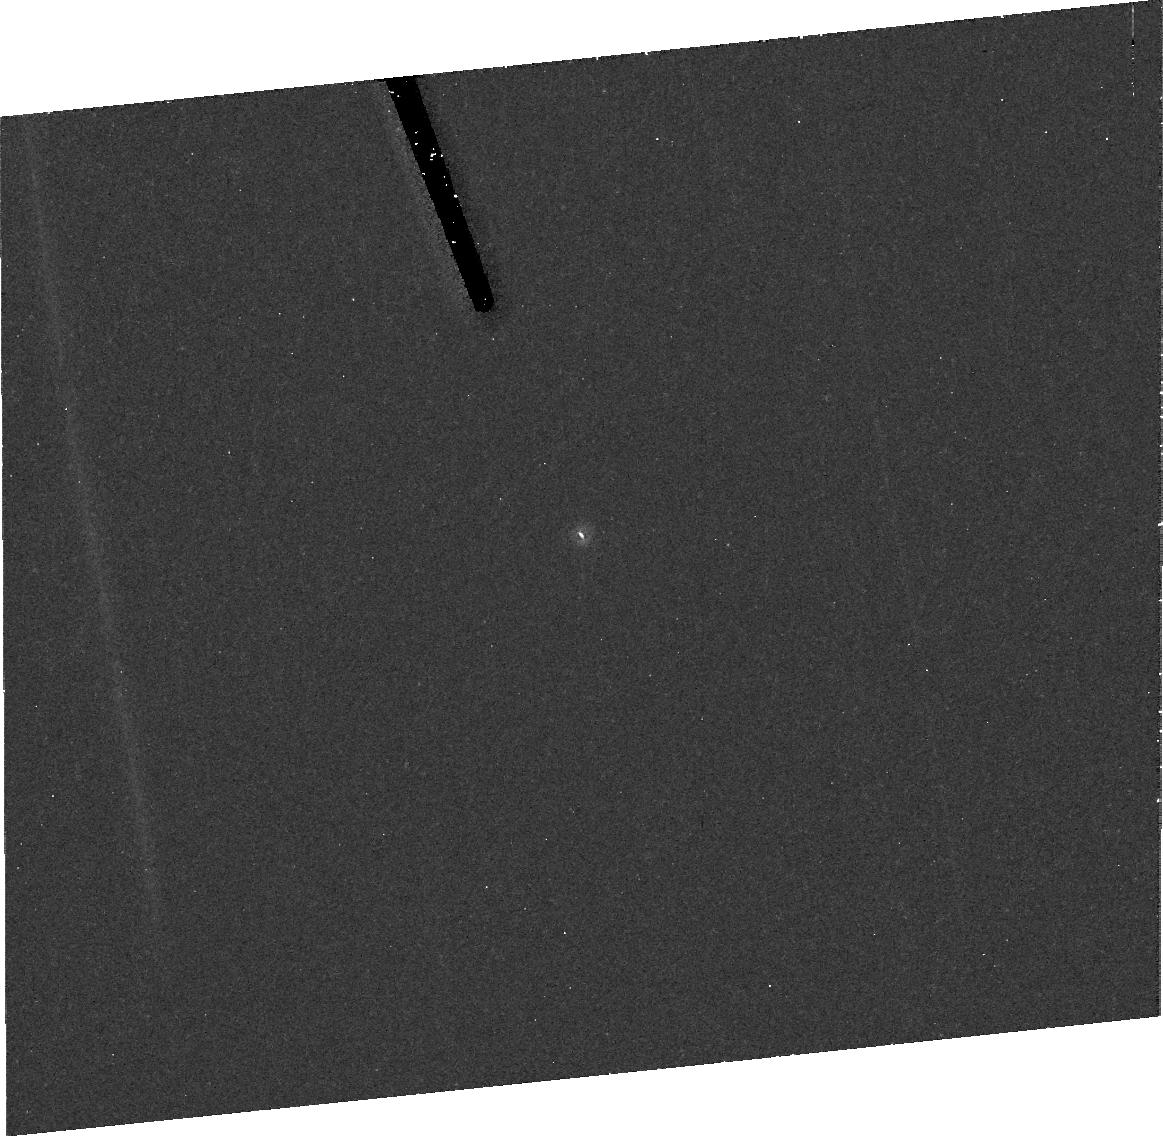
Target: 9P-TEMPEL-1. Instrument: ACS/HRC. Filter: F606W. Exposure: 43 min. Observation ID: j8xk11010

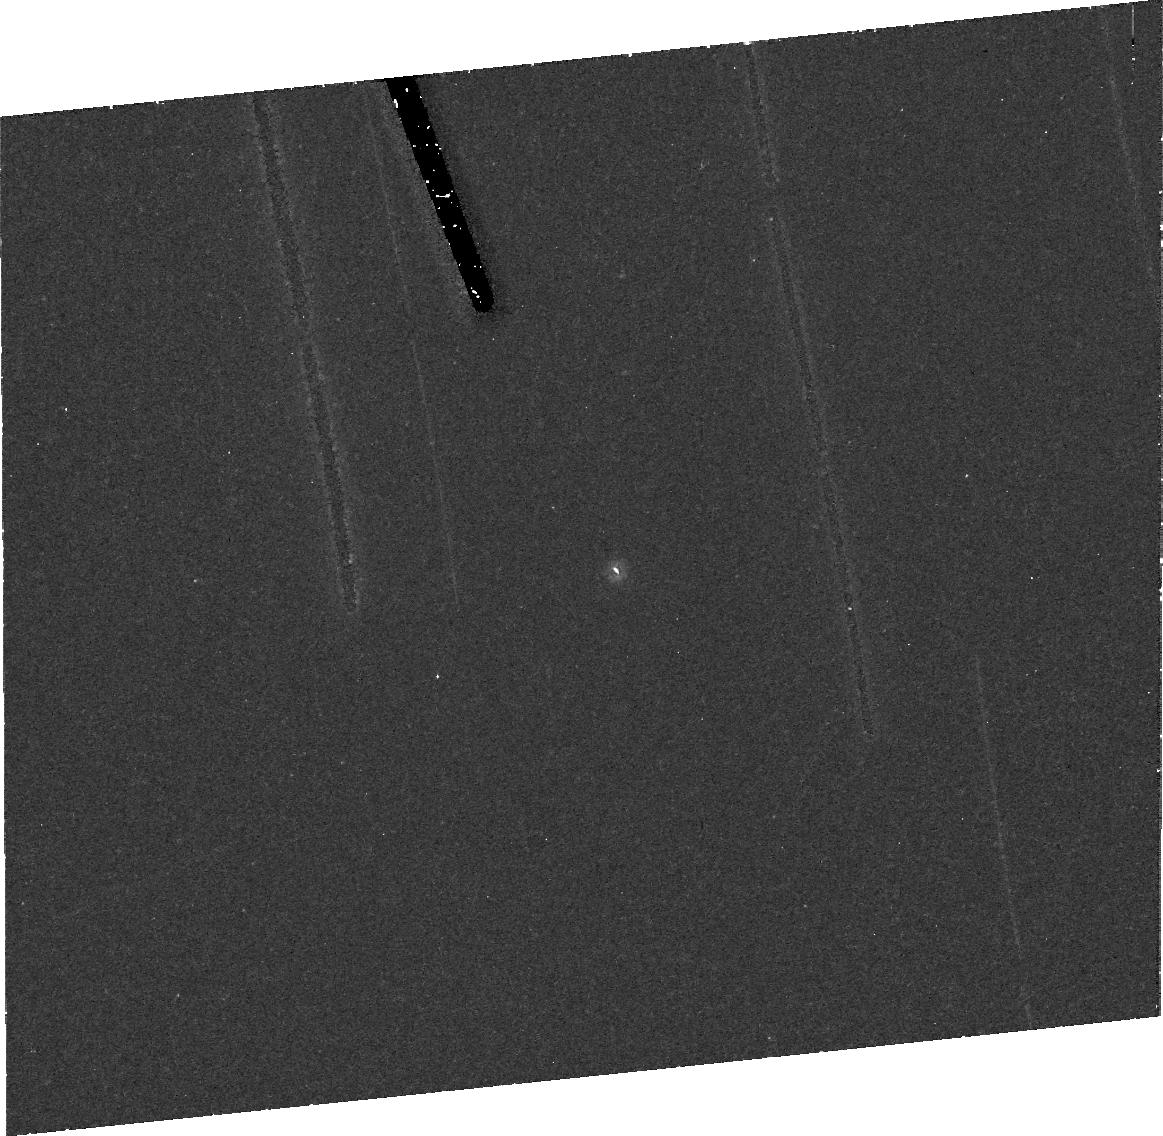
Target: 9P-TEMPEL-1. Instrument: ACS/HRC. Filter: F606W. Exposure: 43 min. Observation ID: j8xk01010

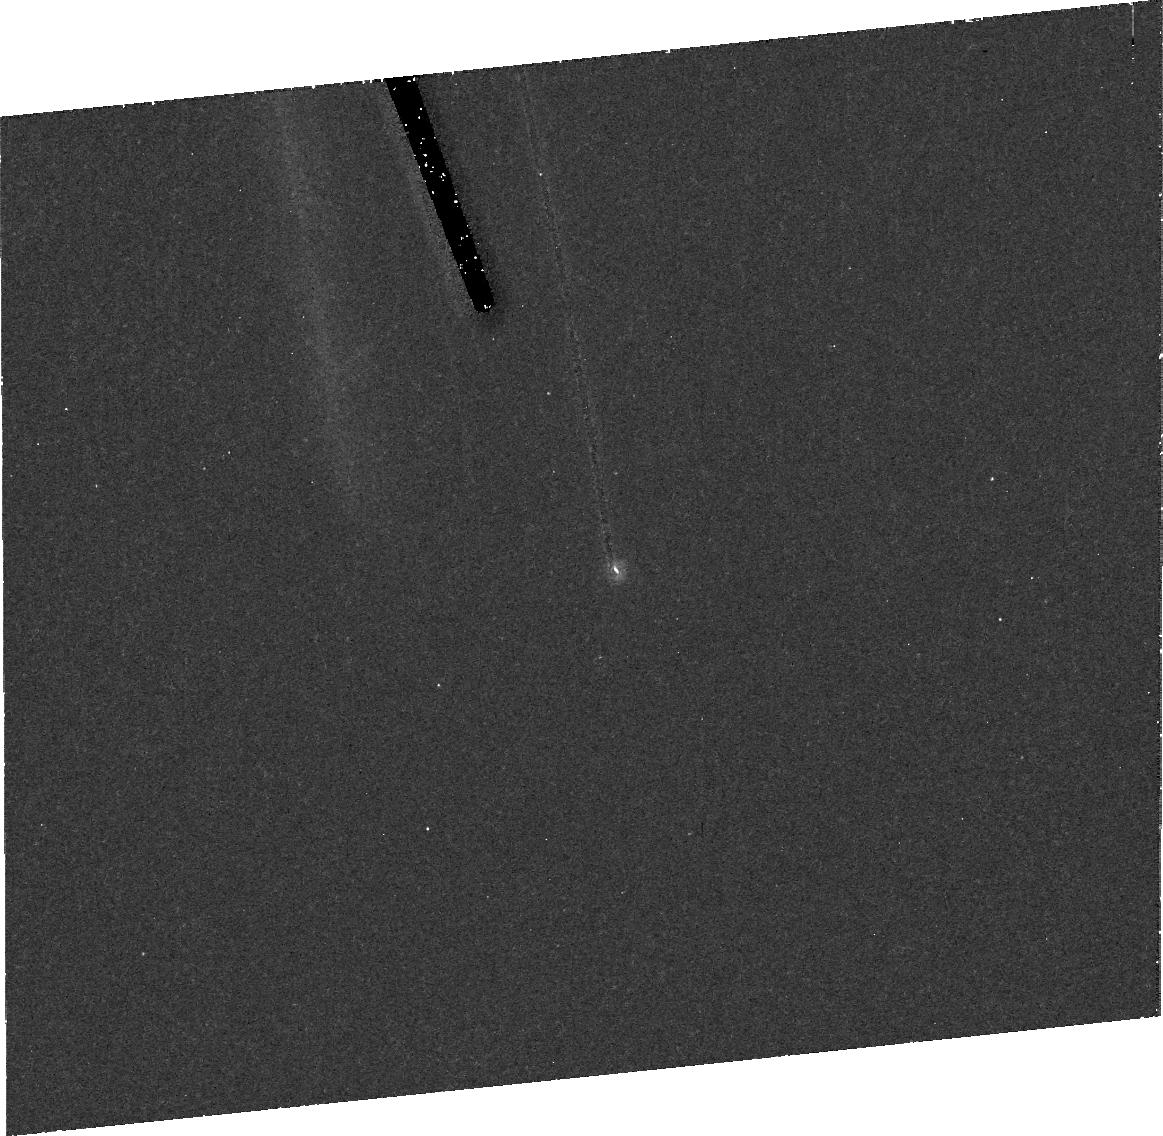
Target: 9P-TEMPEL-1. Instrument: ACS/HRC. Filter: F606W. Exposure: 43 min. Observation ID: j8xk02010

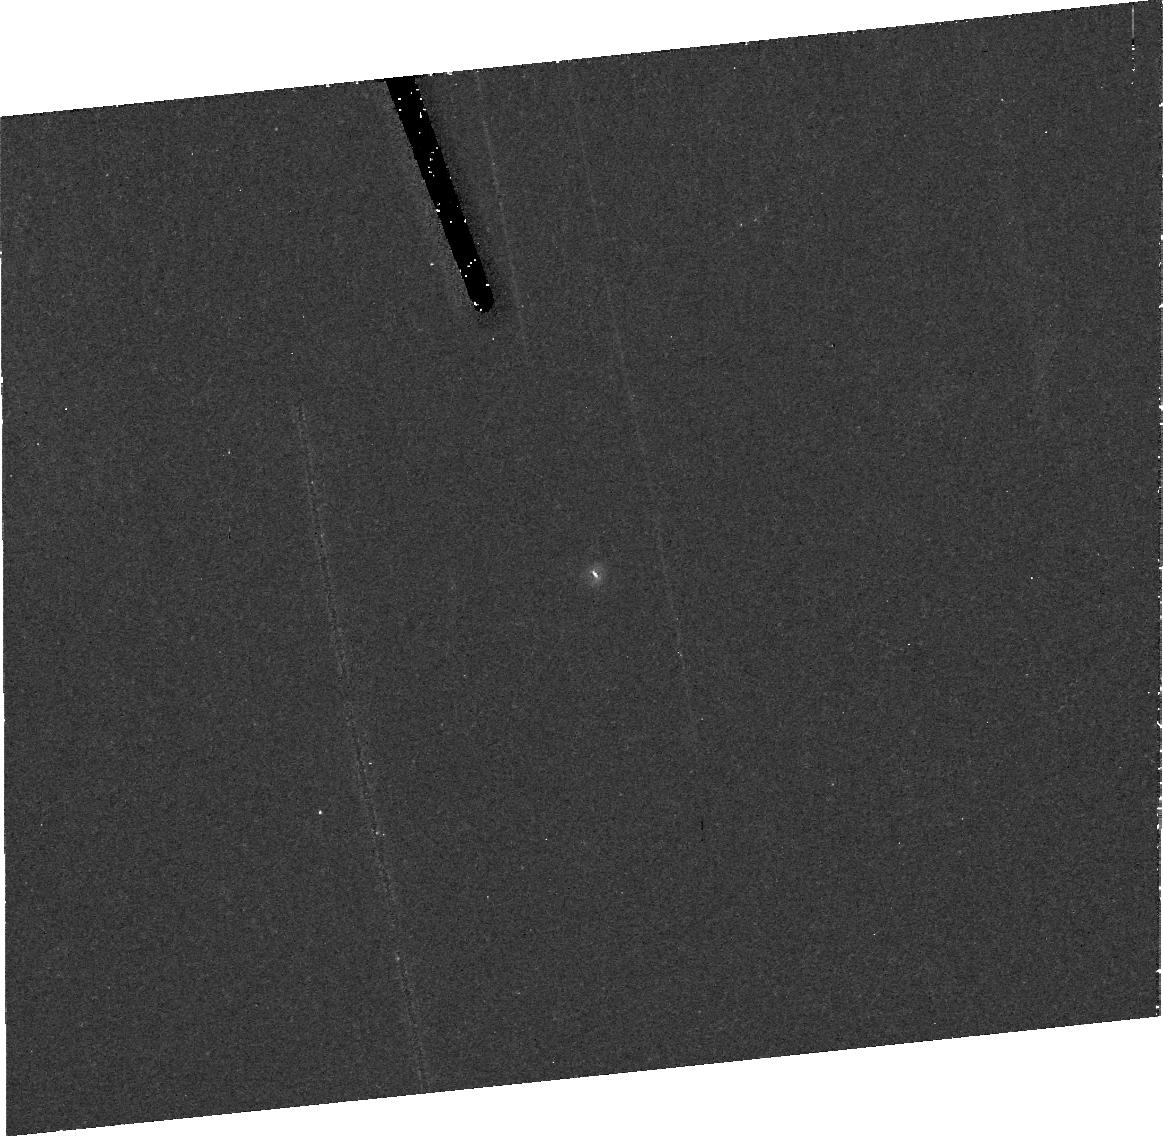
Target: 9P-TEMPEL-1. Instrument: ACS/HRC. Filter: F606W. Exposure: 40 min. Observation ID: j8xk03010

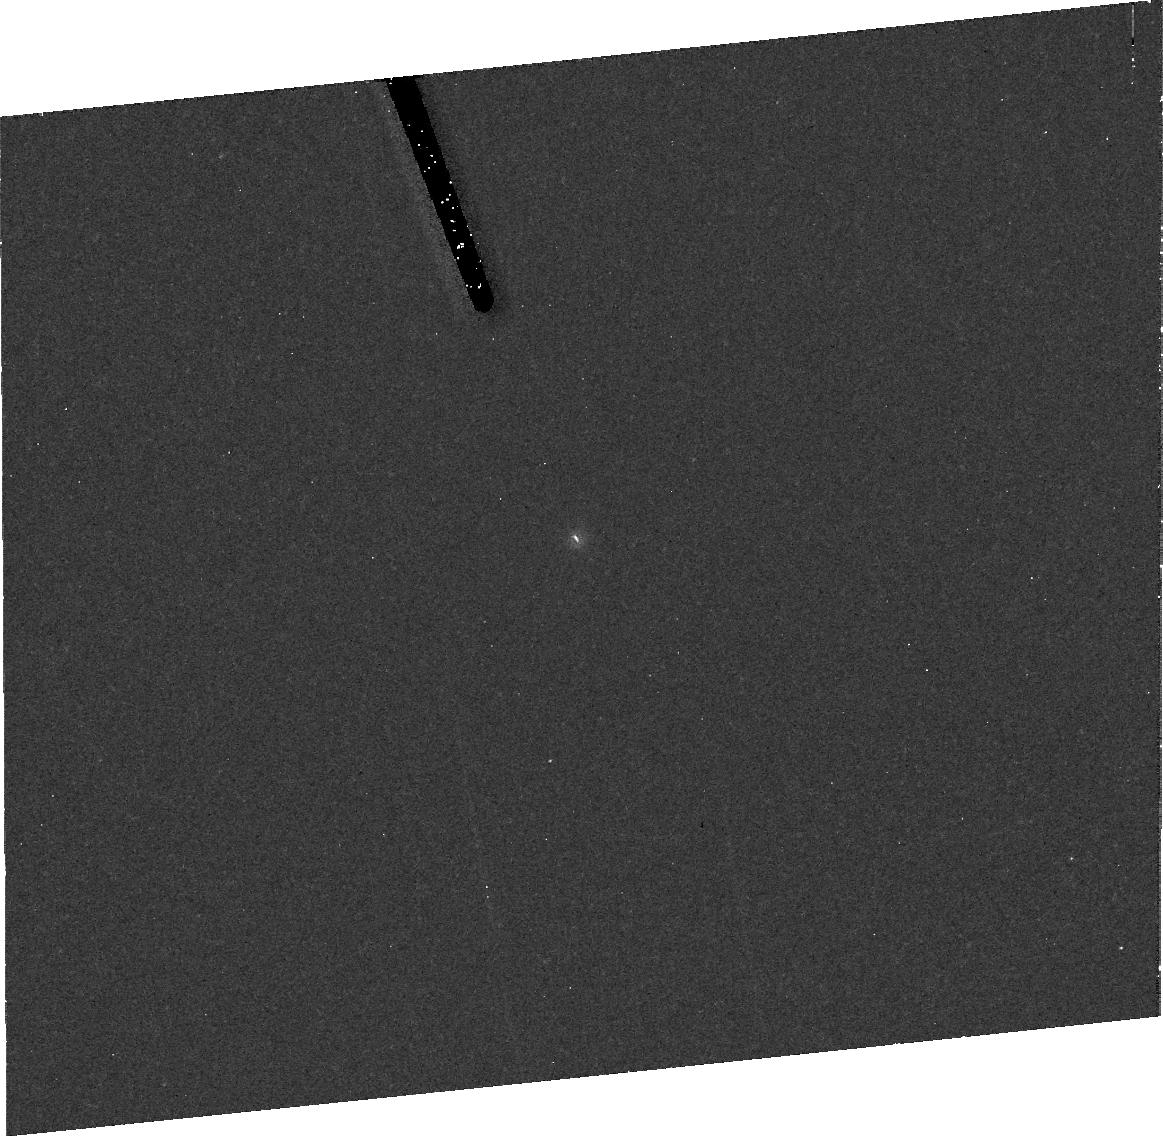
Target: 9P-TEMPEL-1. Instrument: ACS/HRC. Filter: F606W. Exposure: 43 min. Observation ID: j8xk07010

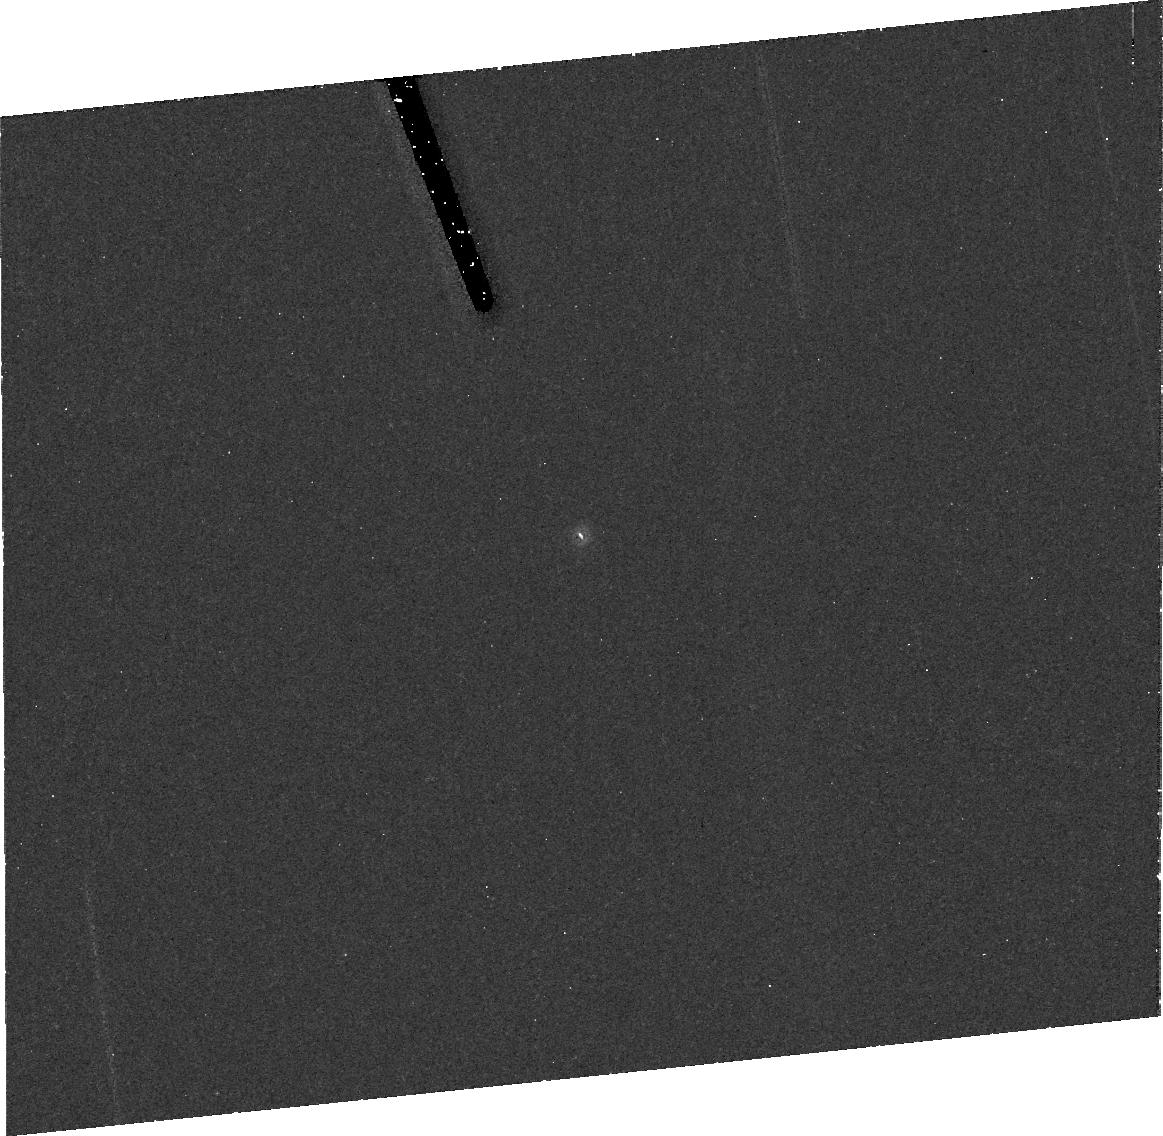
Target: 9P-TEMPEL-1. Instrument: ACS/HRC. Filter: F606W. Exposure: 43 min. Observation ID: j8xk10010

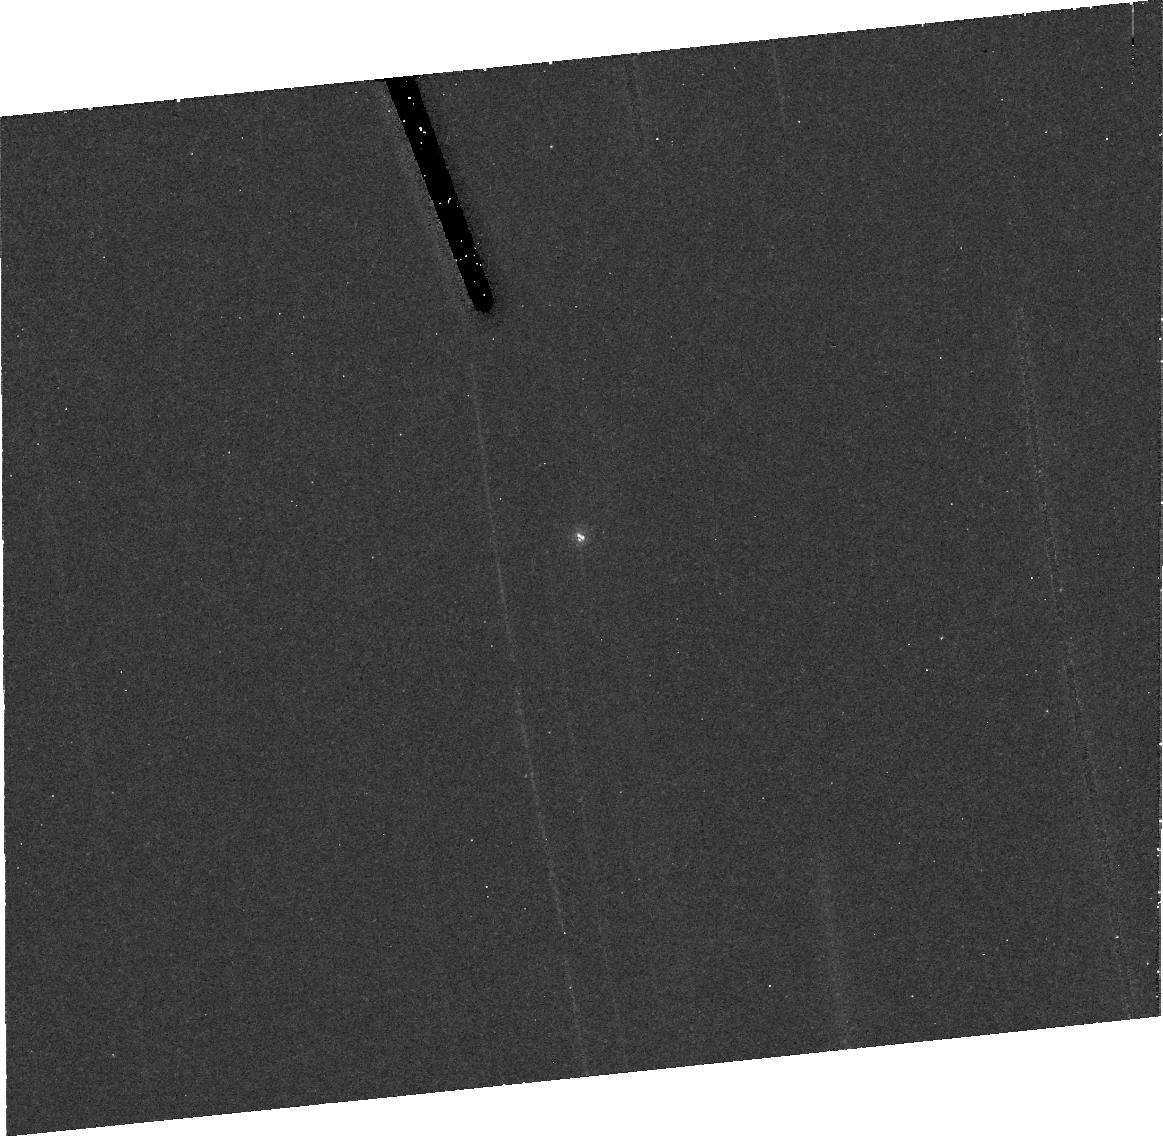
Target: 9P-TEMPEL-1. Instrument: ACS/HRC. Filter: F606W. Exposure: 43 min. Observation ID: j8xk09010

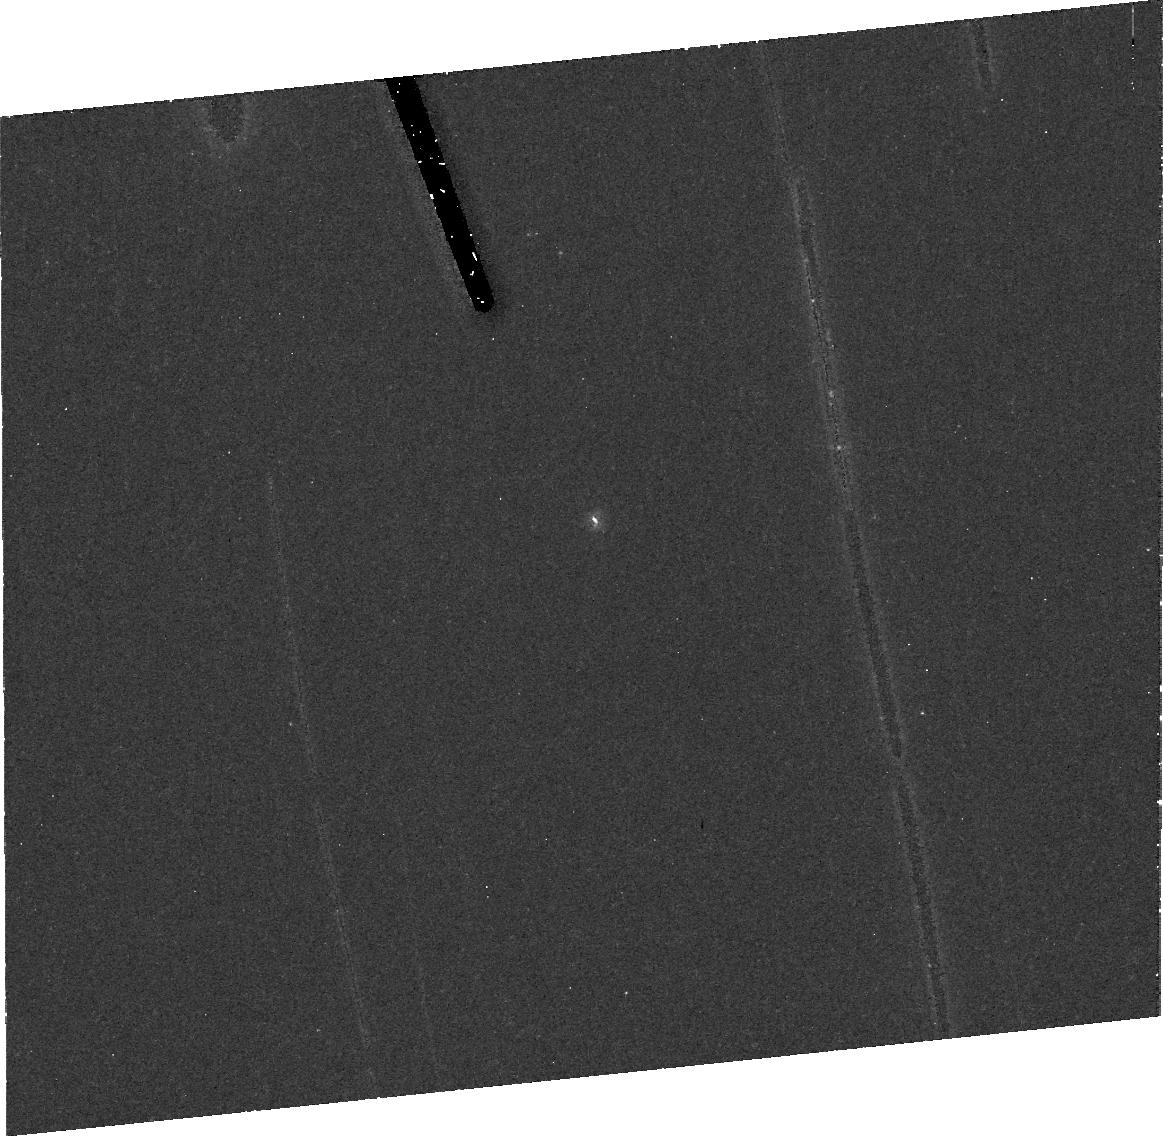
Target: 9P-TEMPEL-1. Instrument: ACS/HRC. Filter: F606W. Exposure: 43 min. Observation ID: j8xk06010

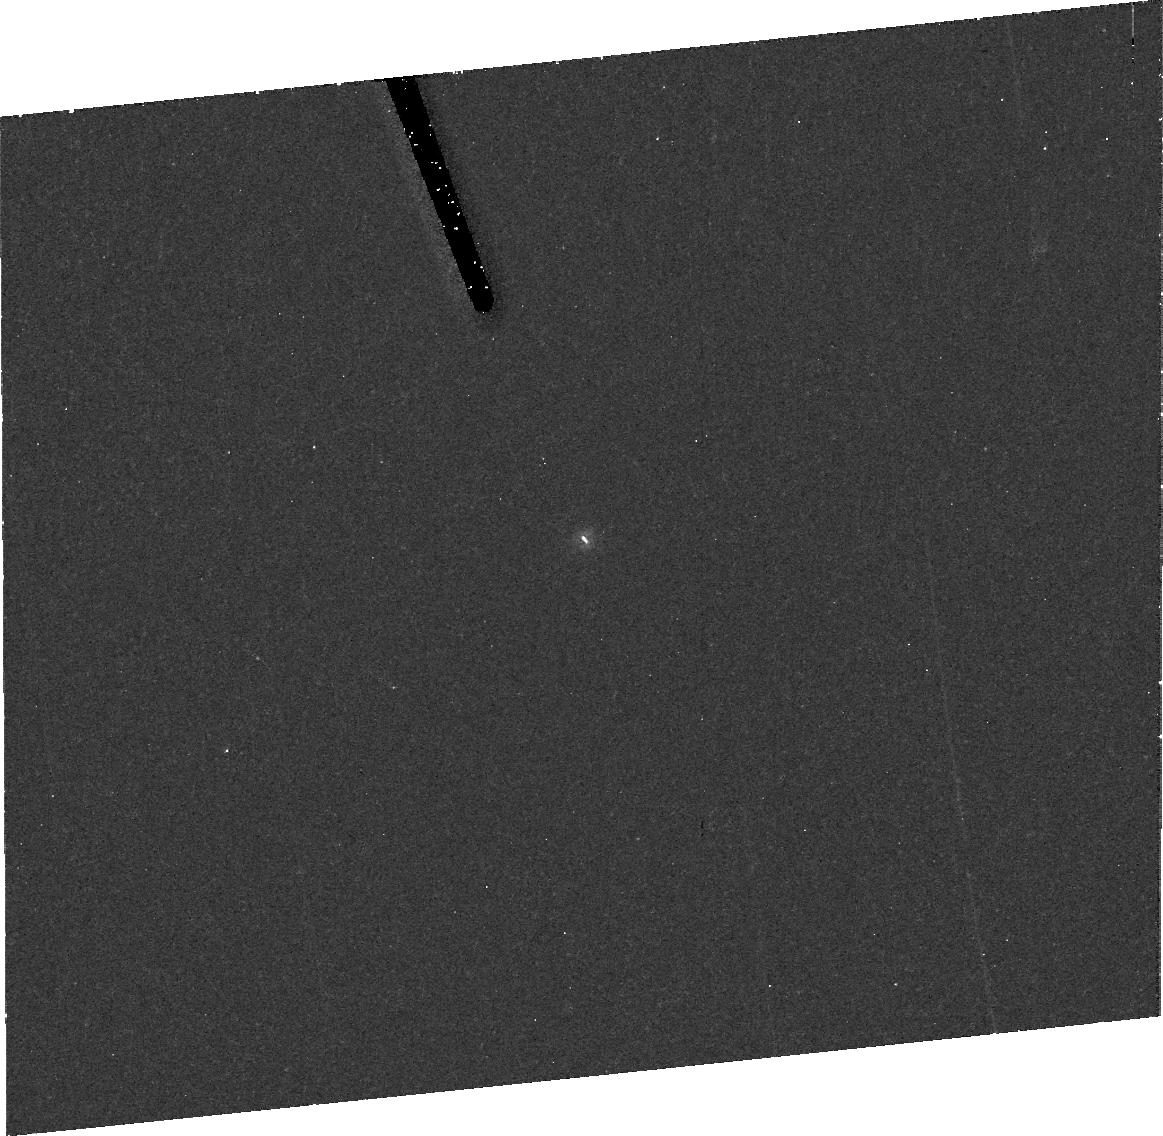
Target: 9P-TEMPEL-1. Instrument: ACS/HRC. Filter: F606W. Exposure: 43 min. Observation ID: j8xk13010

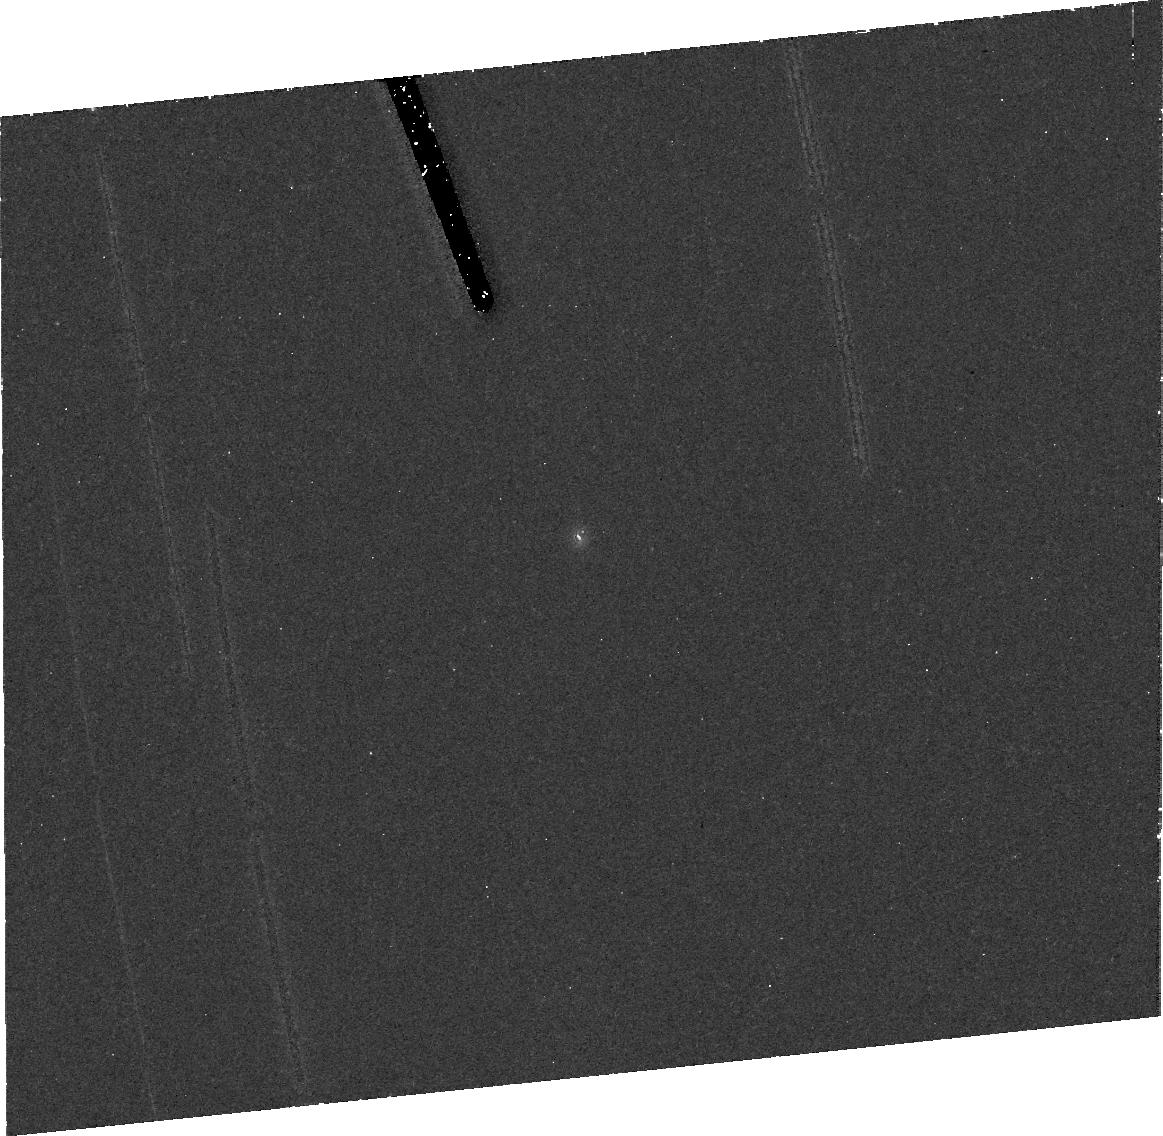
Target: 9P-TEMPEL-1. Instrument: ACS/HRC. Filter: F606W. Exposure: 43 min. Observation ID: j8xk08010

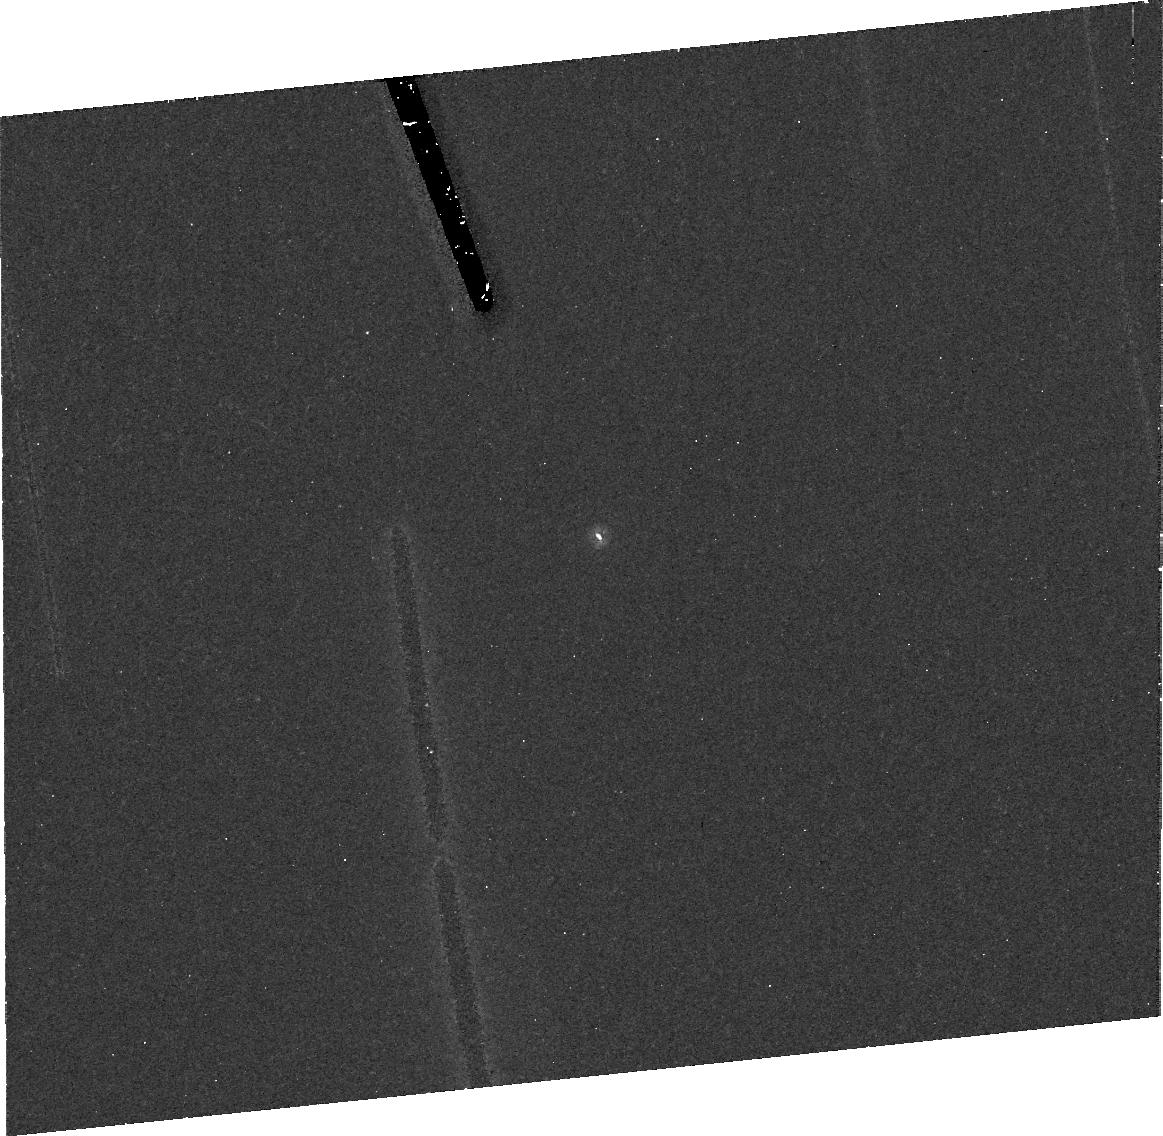
Target: 9P-TEMPEL-1. Instrument: ACS/HRC. Filter: F606W. Exposure: 43 min. Observation ID: j8xk18010

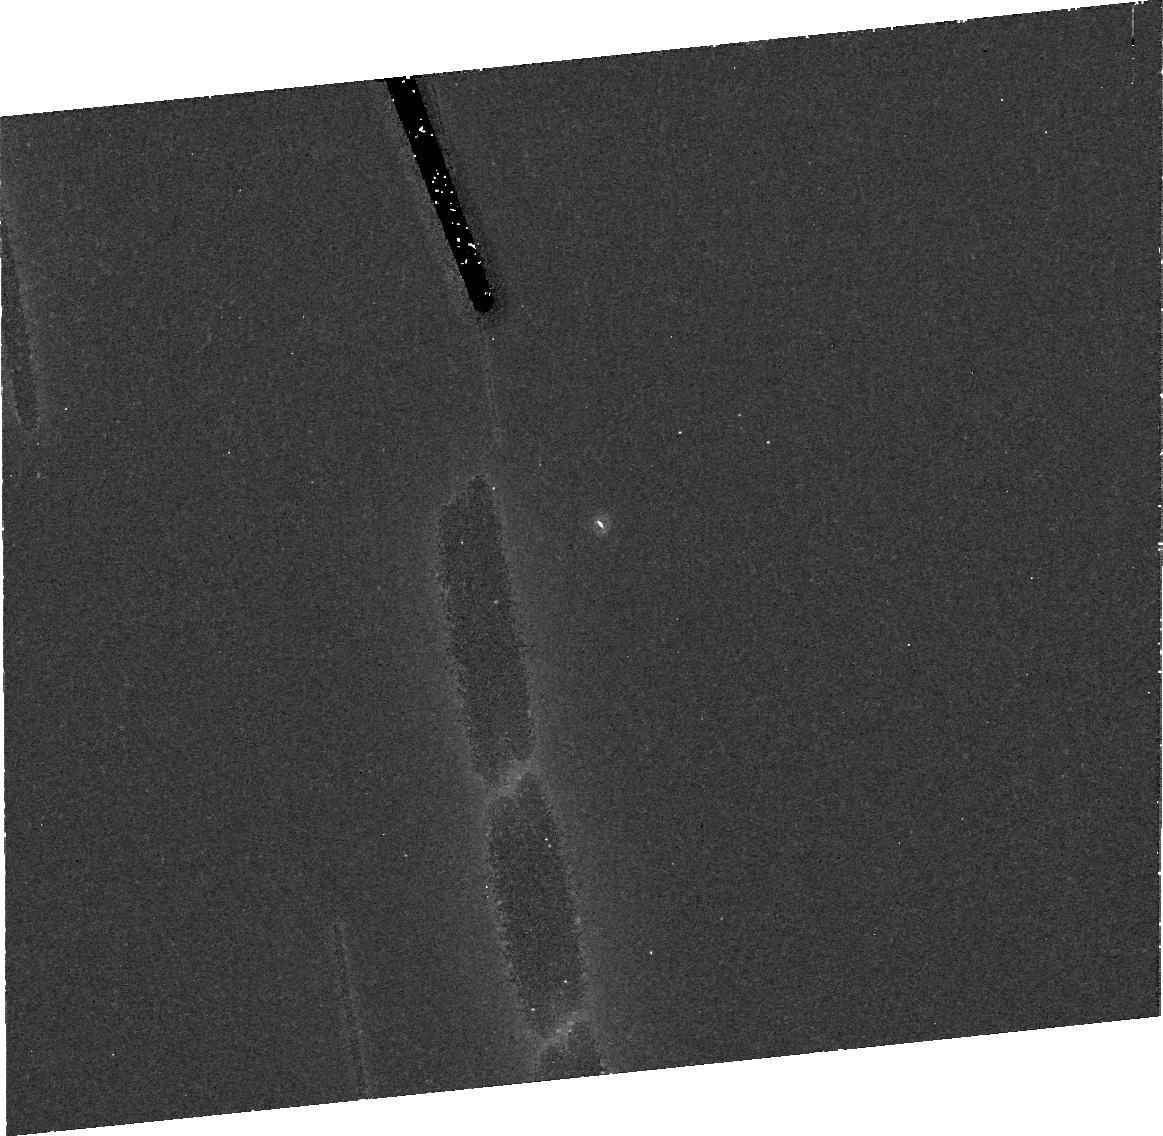
Target: 9P-TEMPEL-1. Instrument: ACS/HRC. Filter: F606W. Exposure: 40 min. Observation ID: j8xk04010

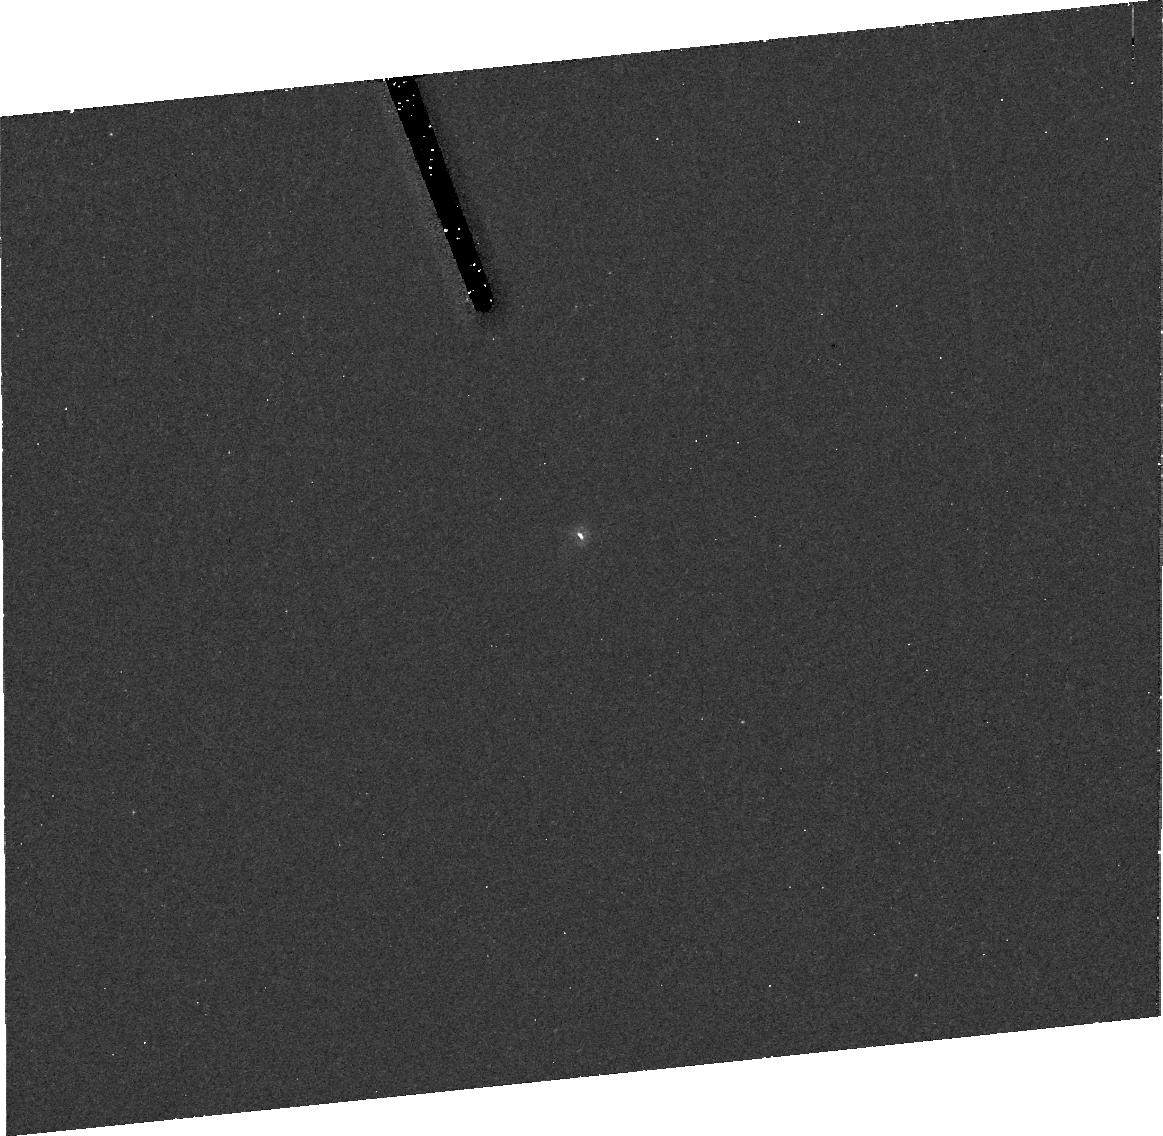
Target: 9P-TEMPEL-1. Instrument: ACS/HRC. Filter: F606W. Exposure: 43 min. Observation ID: j8xk16010

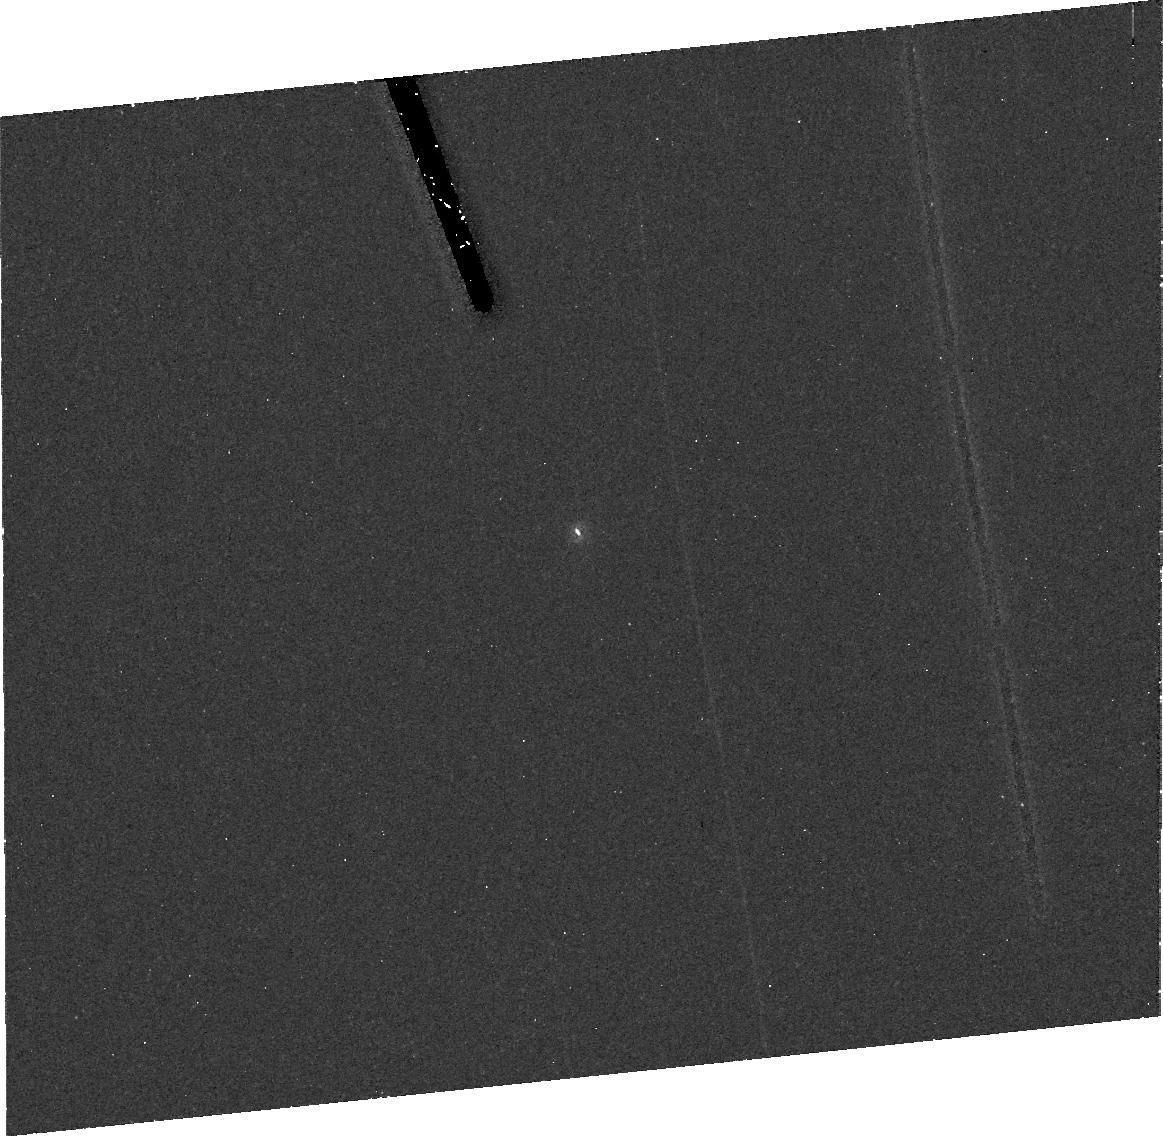
Target: 9P-TEMPEL-1. Instrument: ACS/HRC. Filter: F606W. Exposure: 43 min. Observation ID: j8xk17010

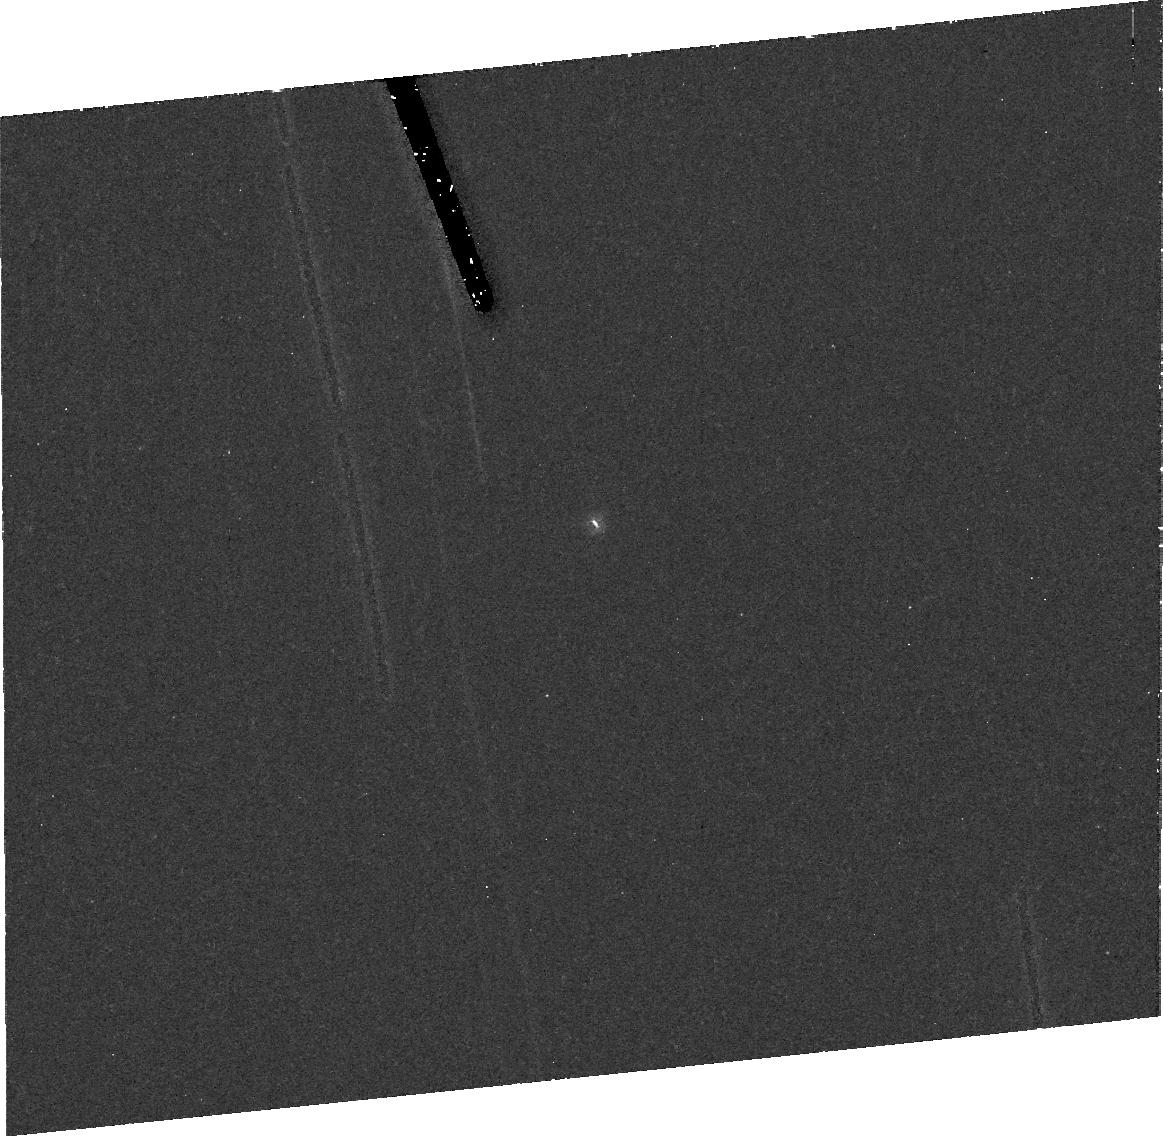
Target: 9P-TEMPEL-1. Instrument: ACS/HRC. Filter: F606W. Exposure: 43 min. Observation ID: j8xk05010

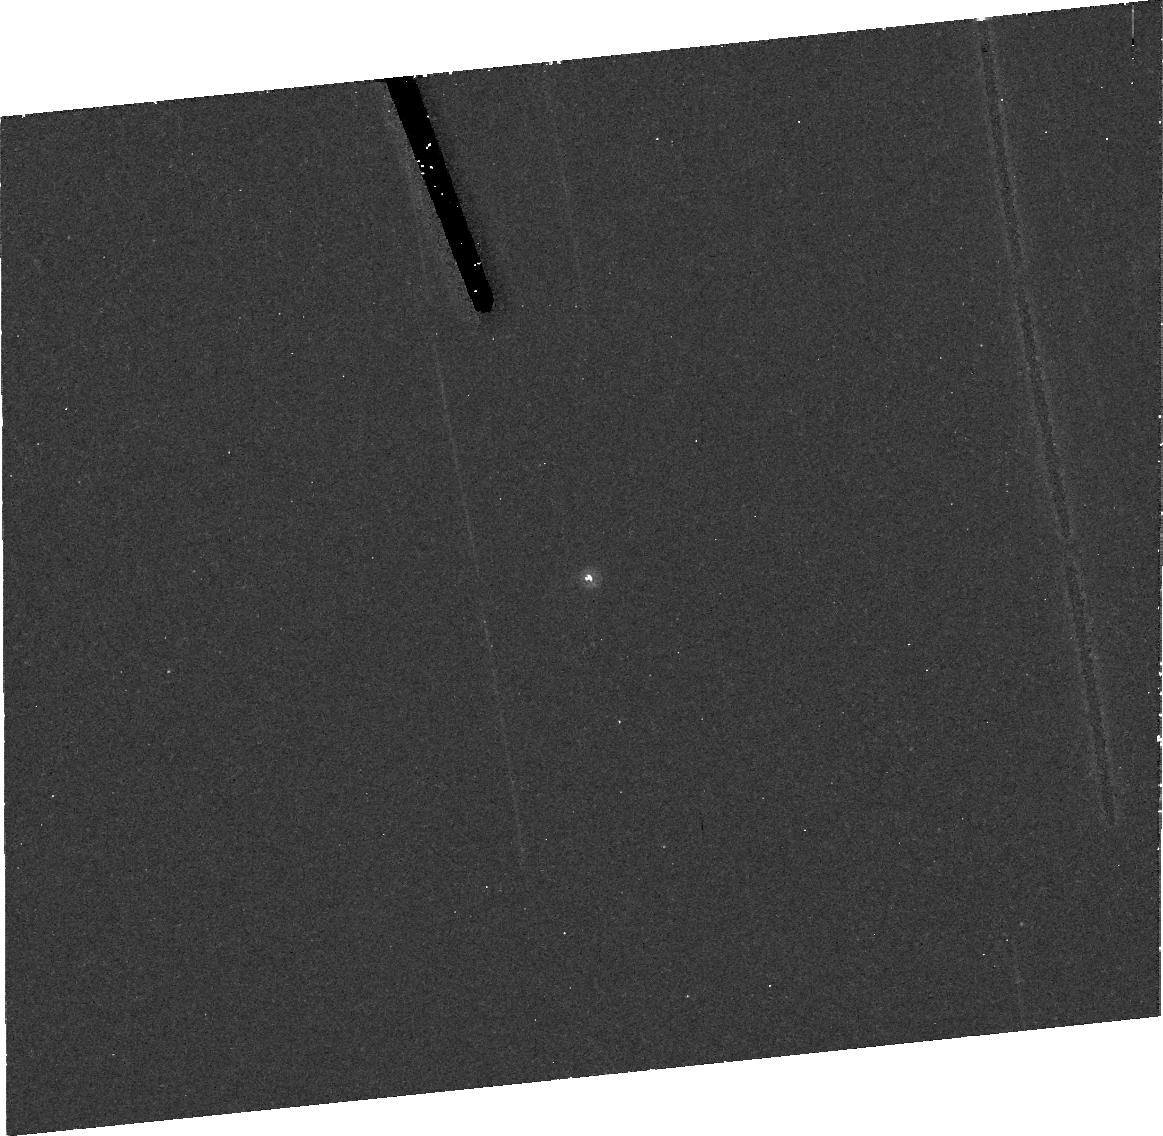
Target: 9P-TEMPEL-1. Instrument: ACS/HRC. Filter: F606W. Exposure: 43 min. Observation ID: j8xk12010

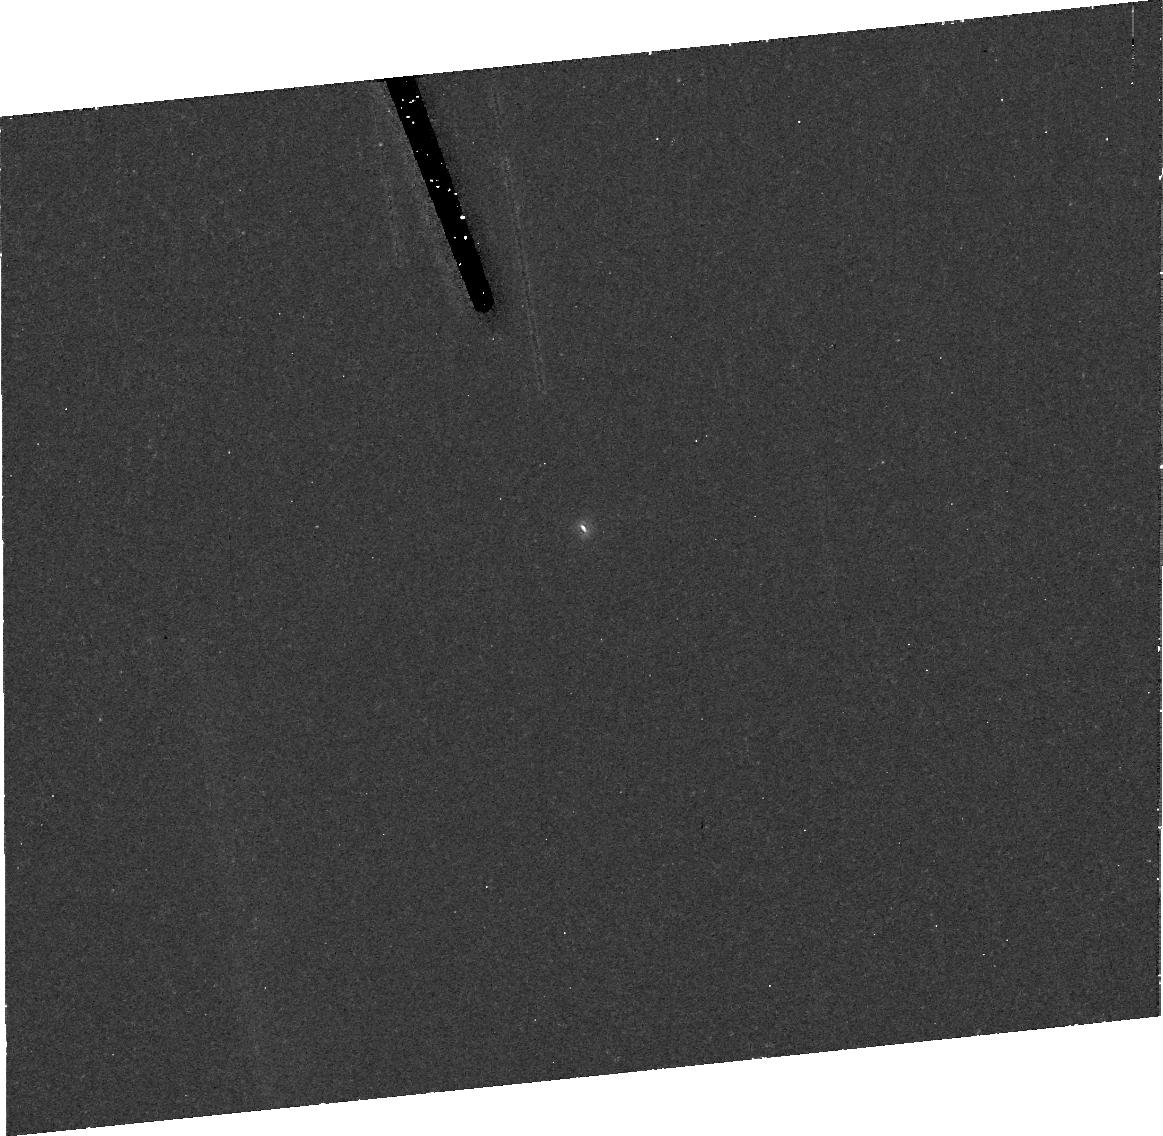
Target: 9P-TEMPEL-1. Instrument: ACS/HRC. Filter: F606W. Exposure: 40 min. Observation ID: j8xk14010

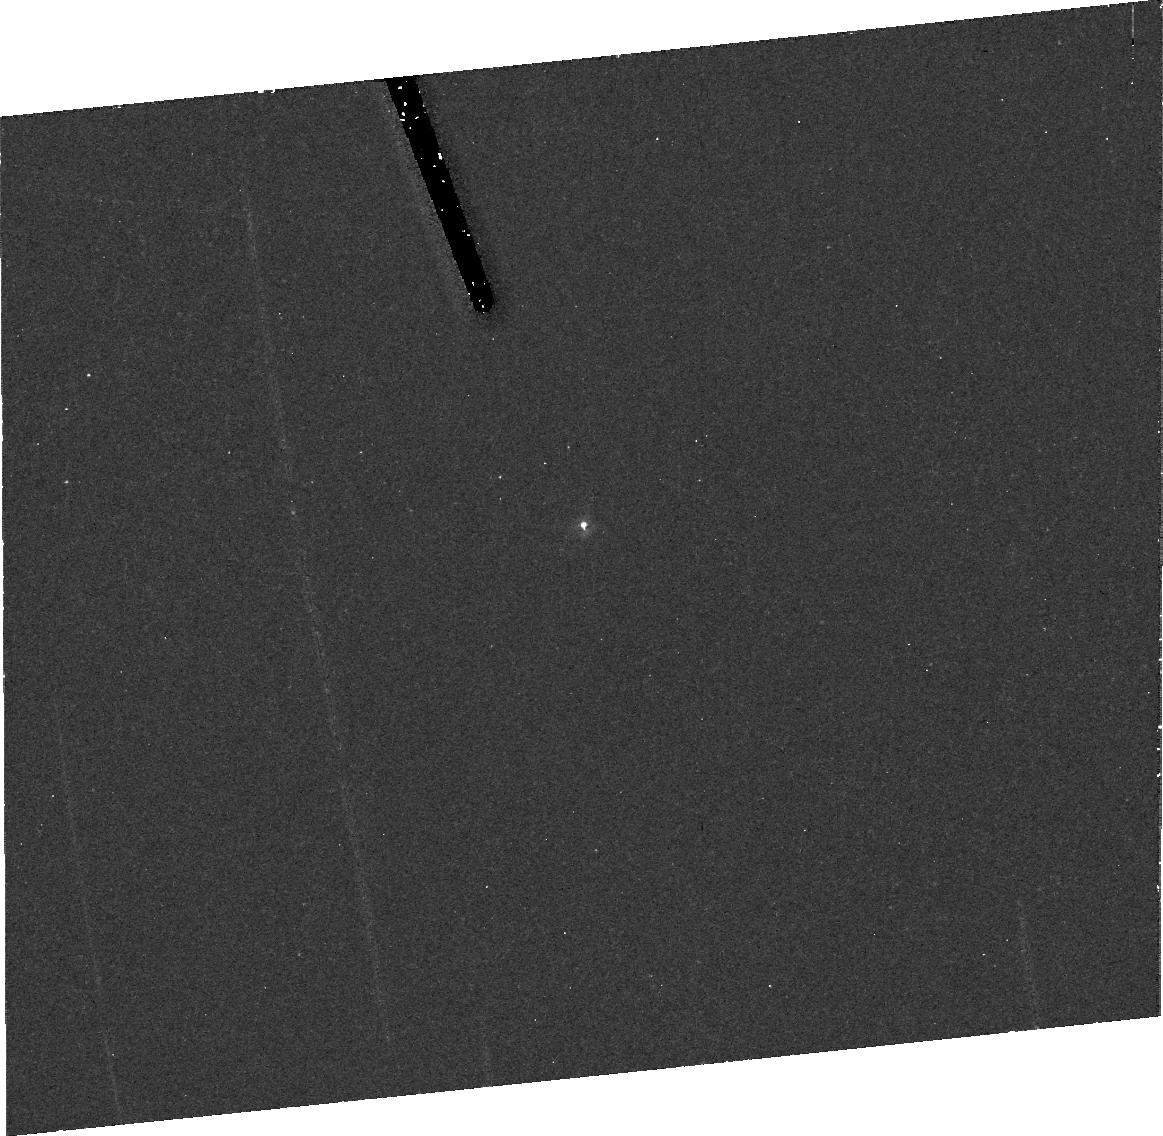
Target: 9P-TEMPEL-1. Instrument: ACS/HRC. Filter: F606W. Exposure: 43 min. Observation ID: j8xk15010

Rotation of Comet Tempel 1 (PI: AHearn, Michael F.)

We propose to accurately determine the rotational period of comet Tempel 1. This is crucial for enabling all of the science associated with the Deep Impact mission. It will also, in combination with ground-based data already on hand and images to be obtained from Deep Impact, provide the best dataset ever for investigating whether excited state rotation exists in any comet other than Halley.